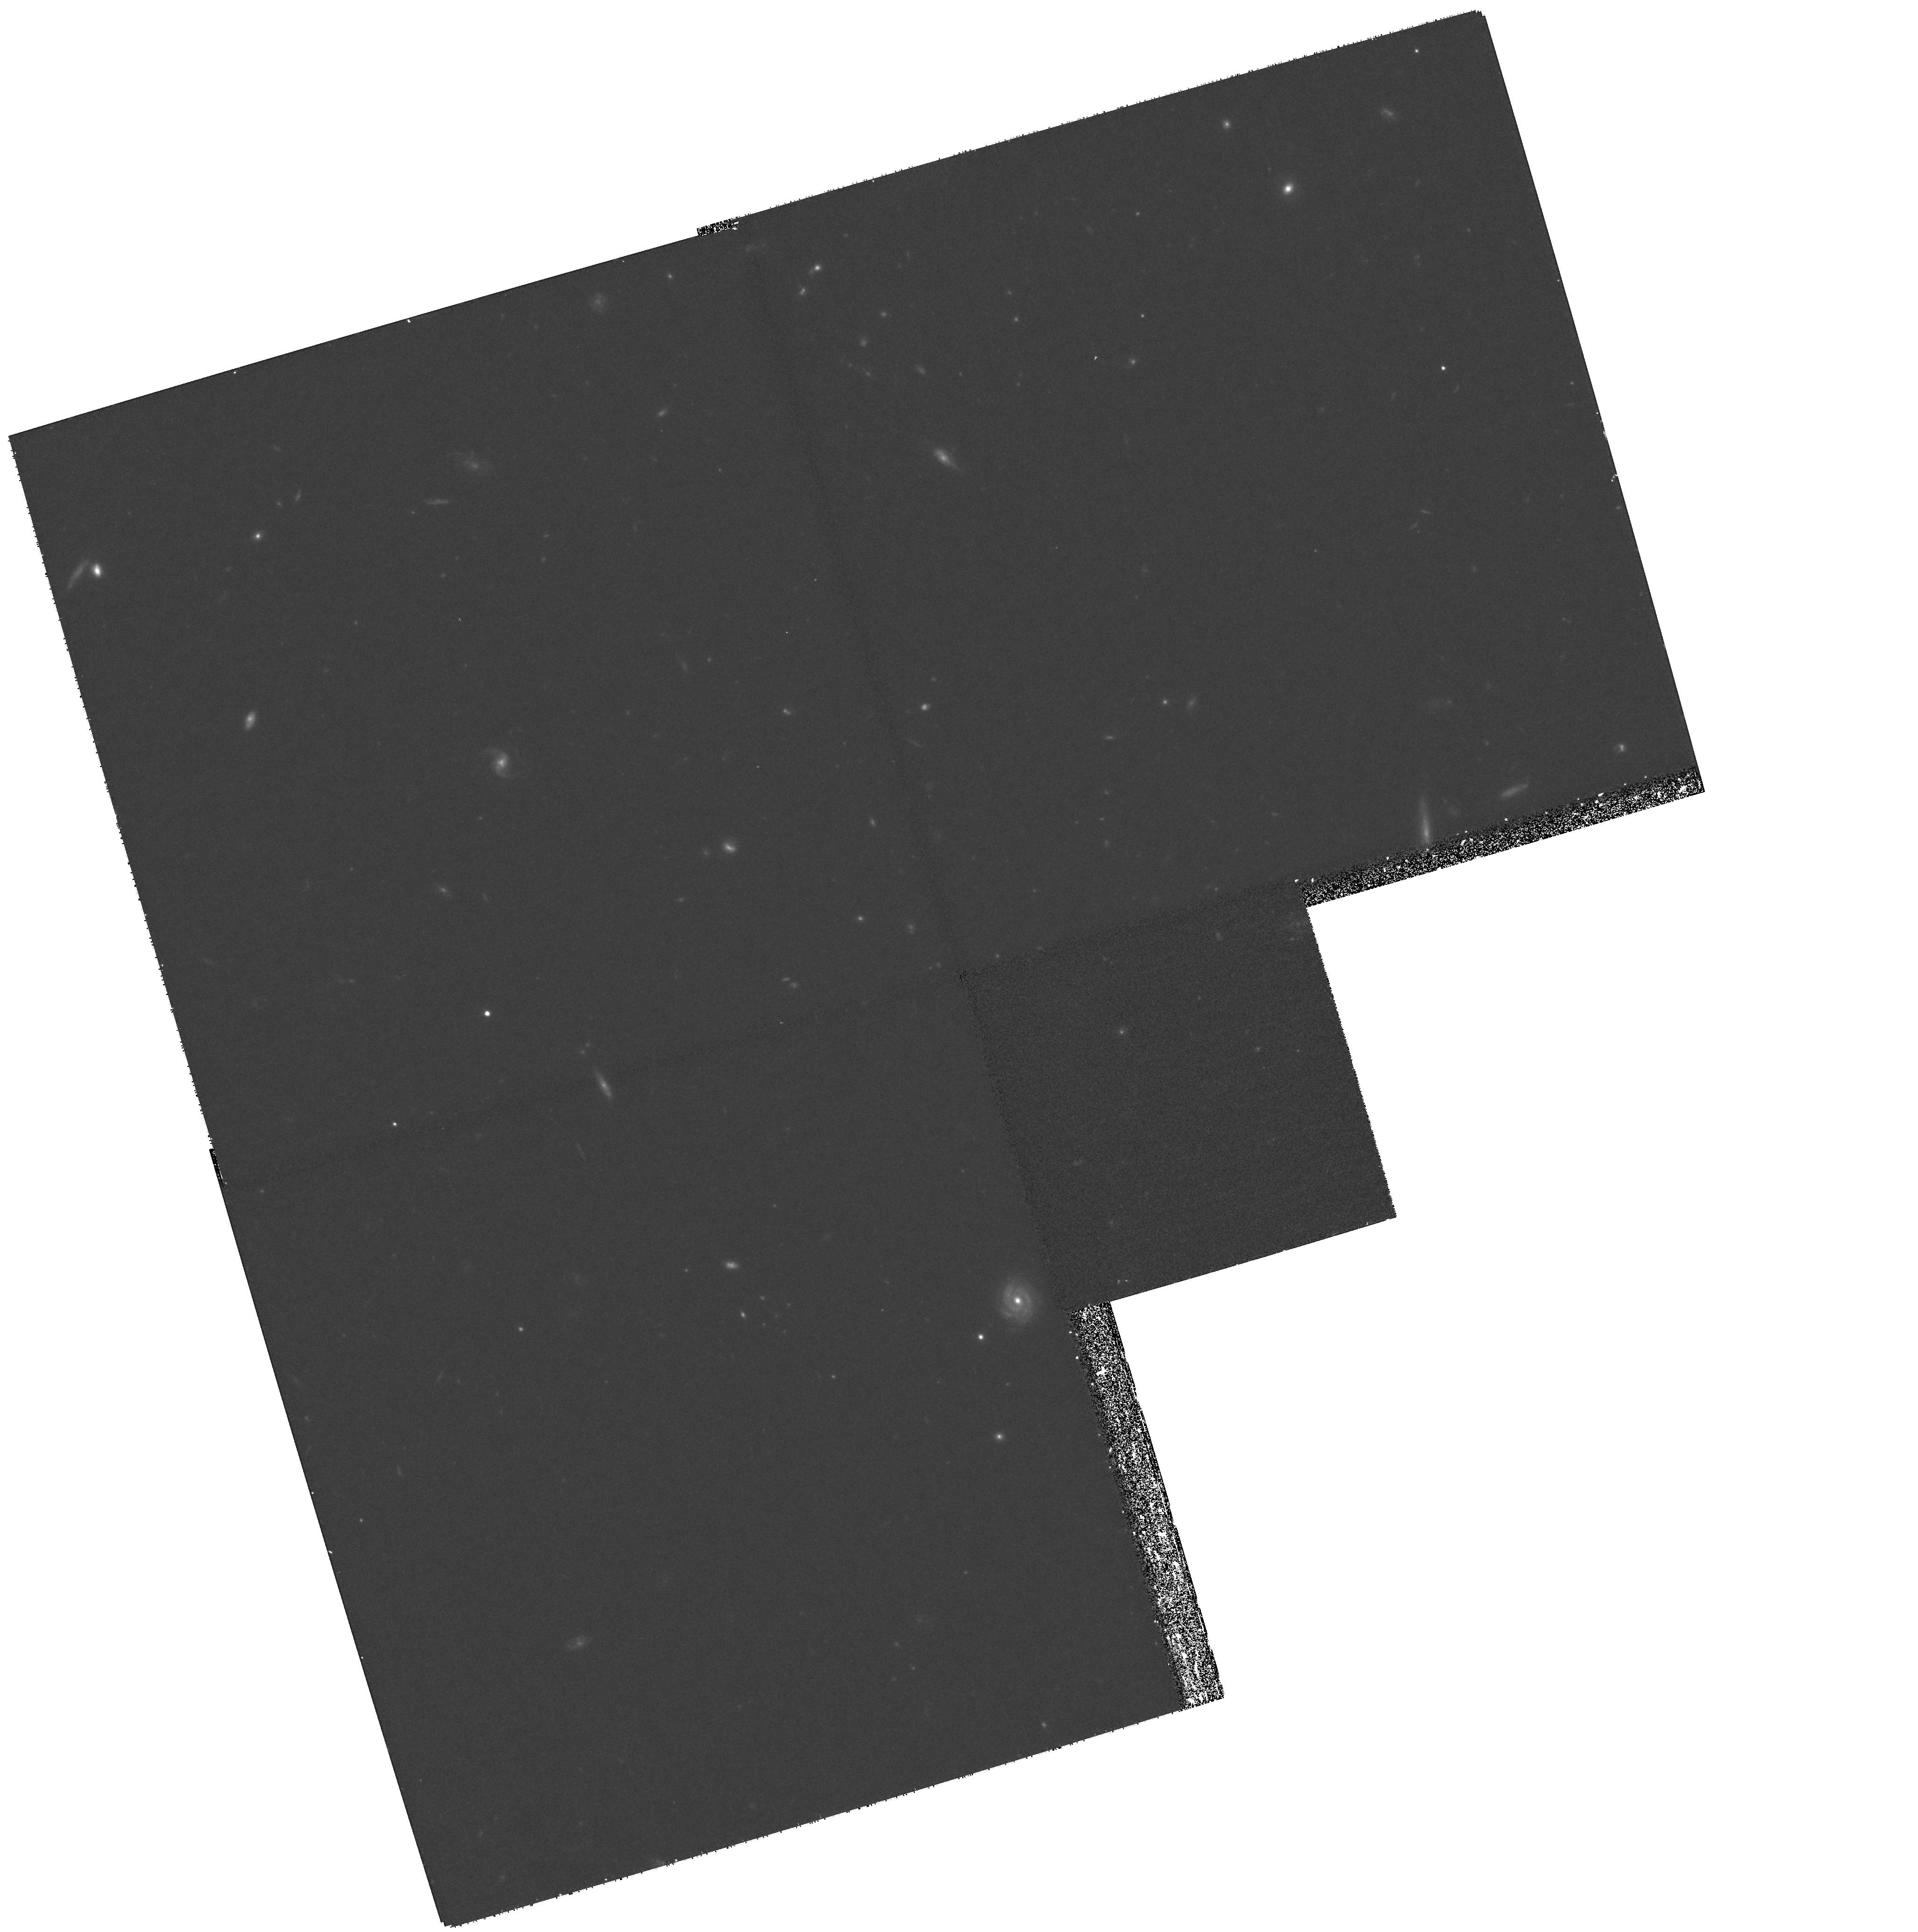
Target: GAL-CLUS-002635+17-POS29
Instrument: WFPC2/PC
Filter: F814W
Exposure: 1.1 h
Observation ID: hst_8559_29_wfpc2_pc_f814w_u66a29

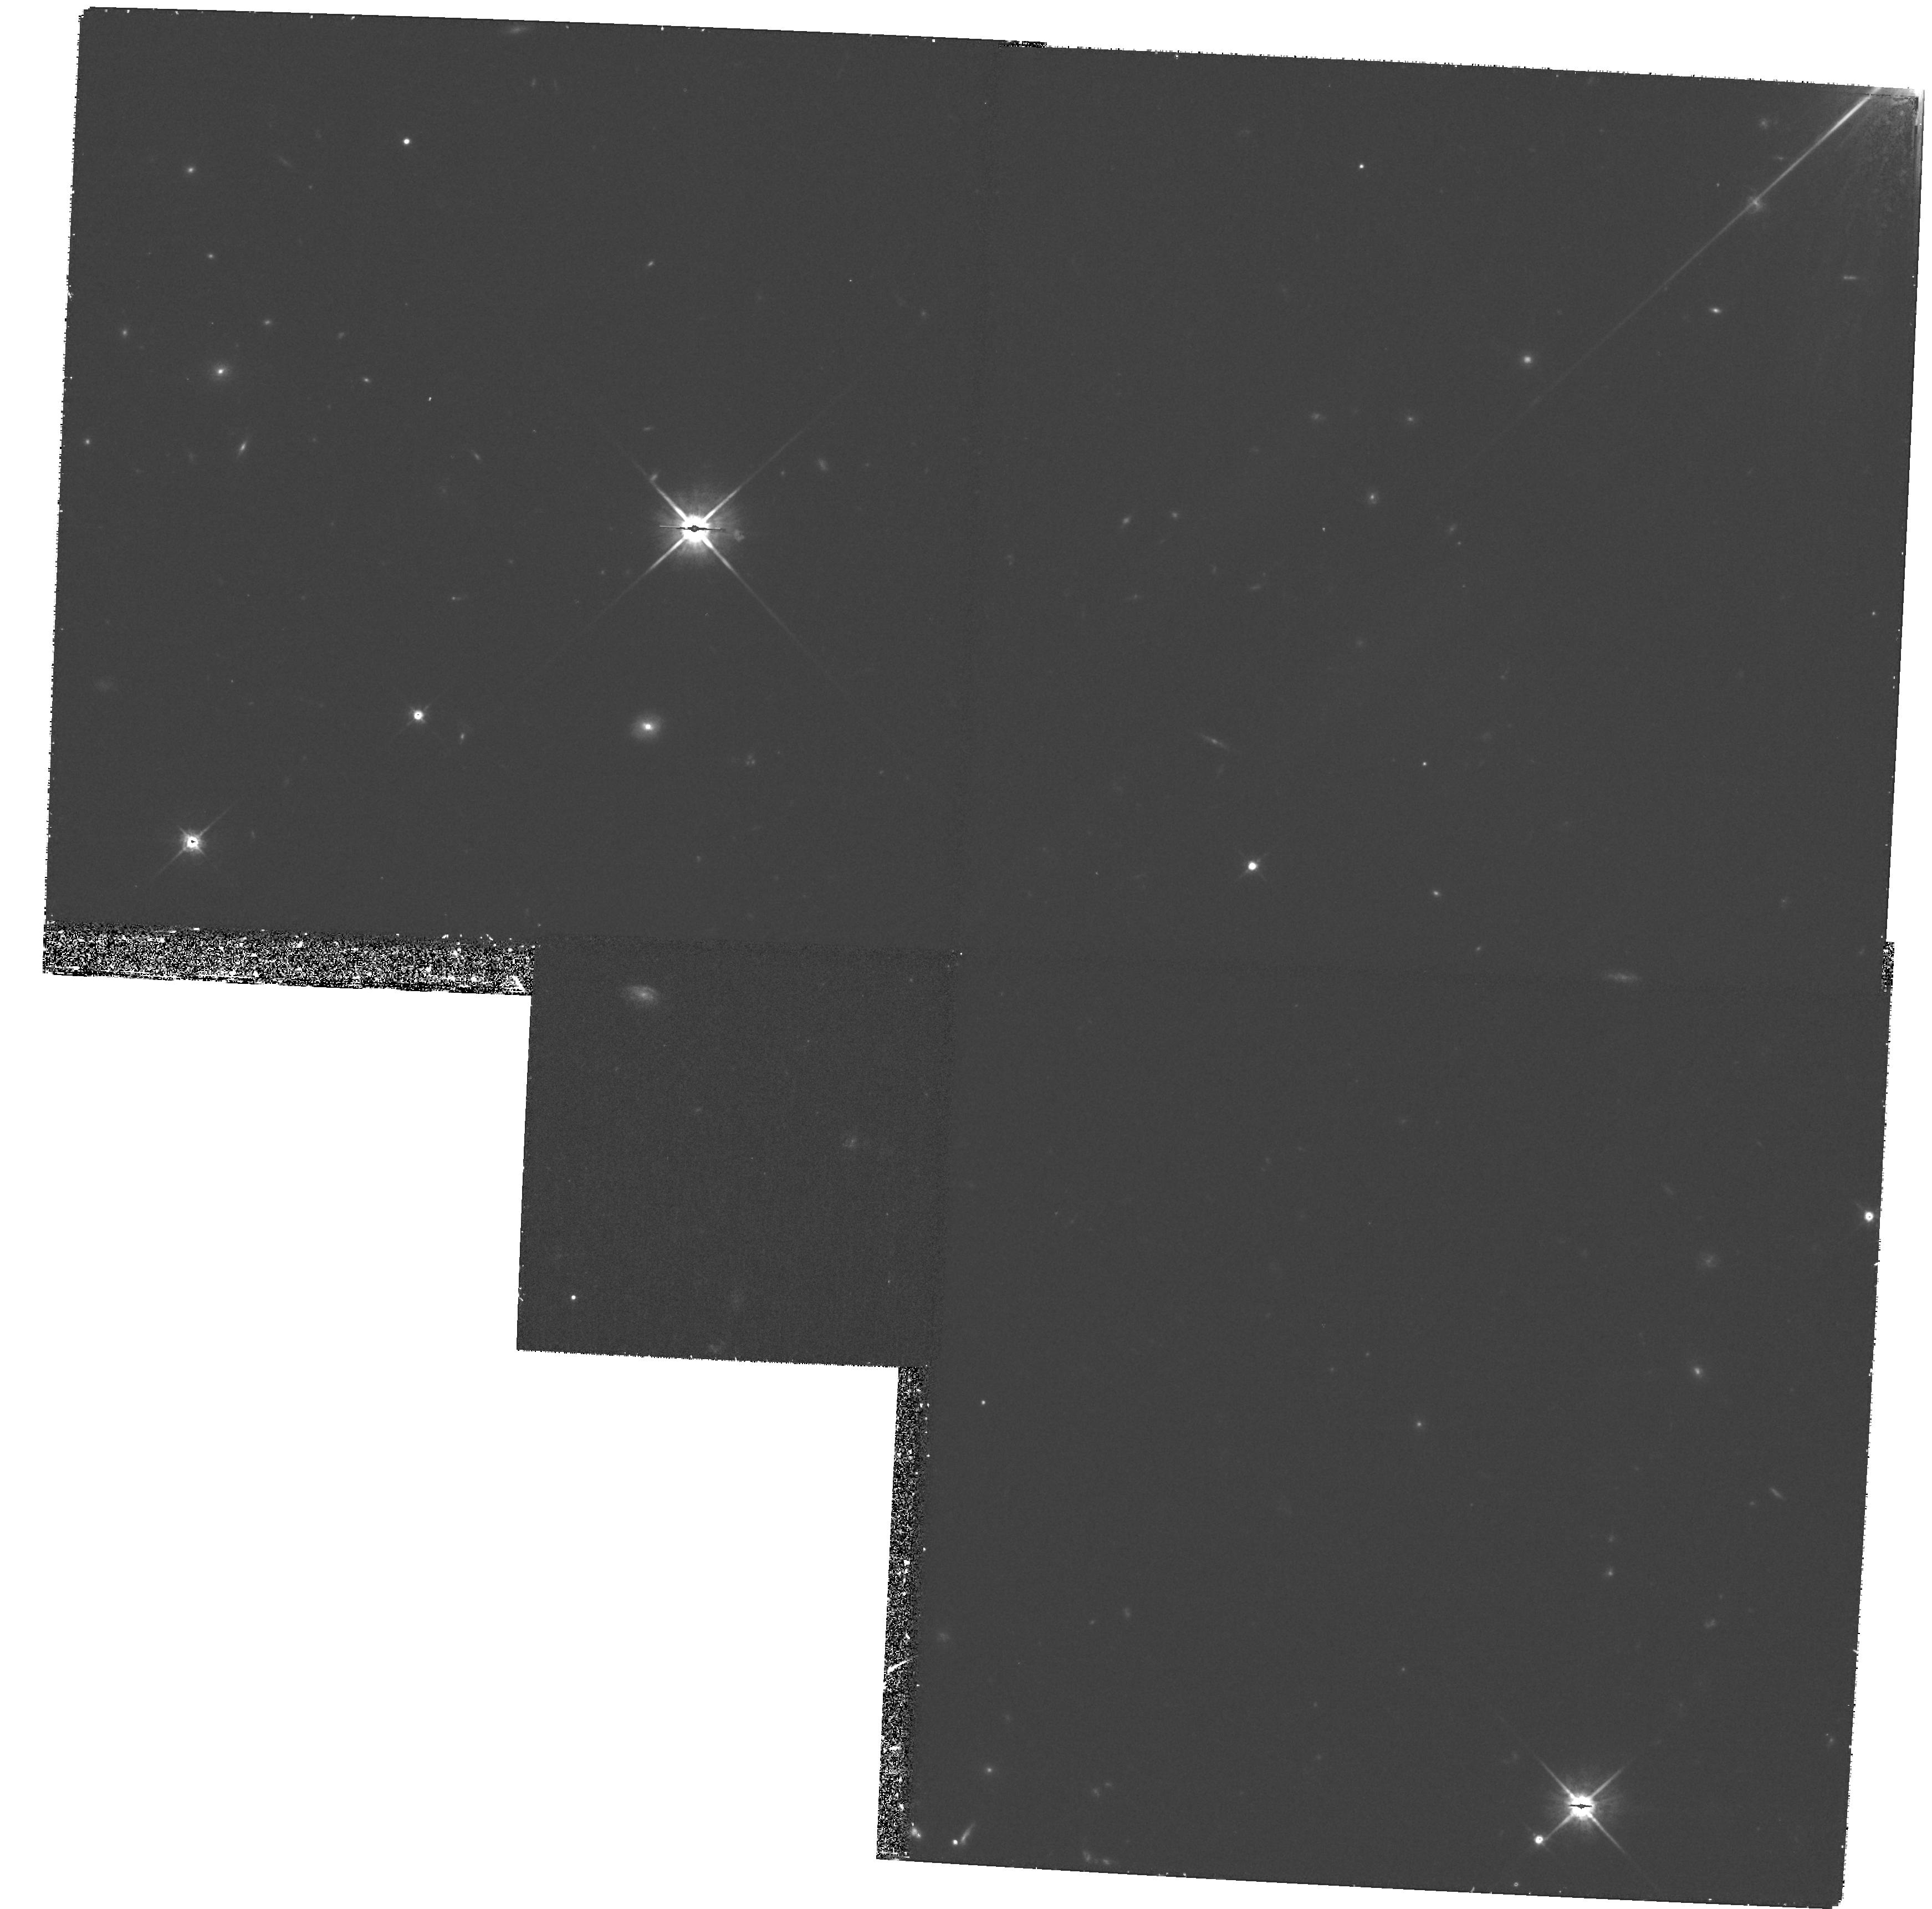
Target: GAL-CLUS-002635+17-POS27
Instrument: WFPC2/PC
Filter: F814W
Exposure: 1.2 h
Observation ID: hst_8559_27_wfpc2_pc_f814w_u66a27

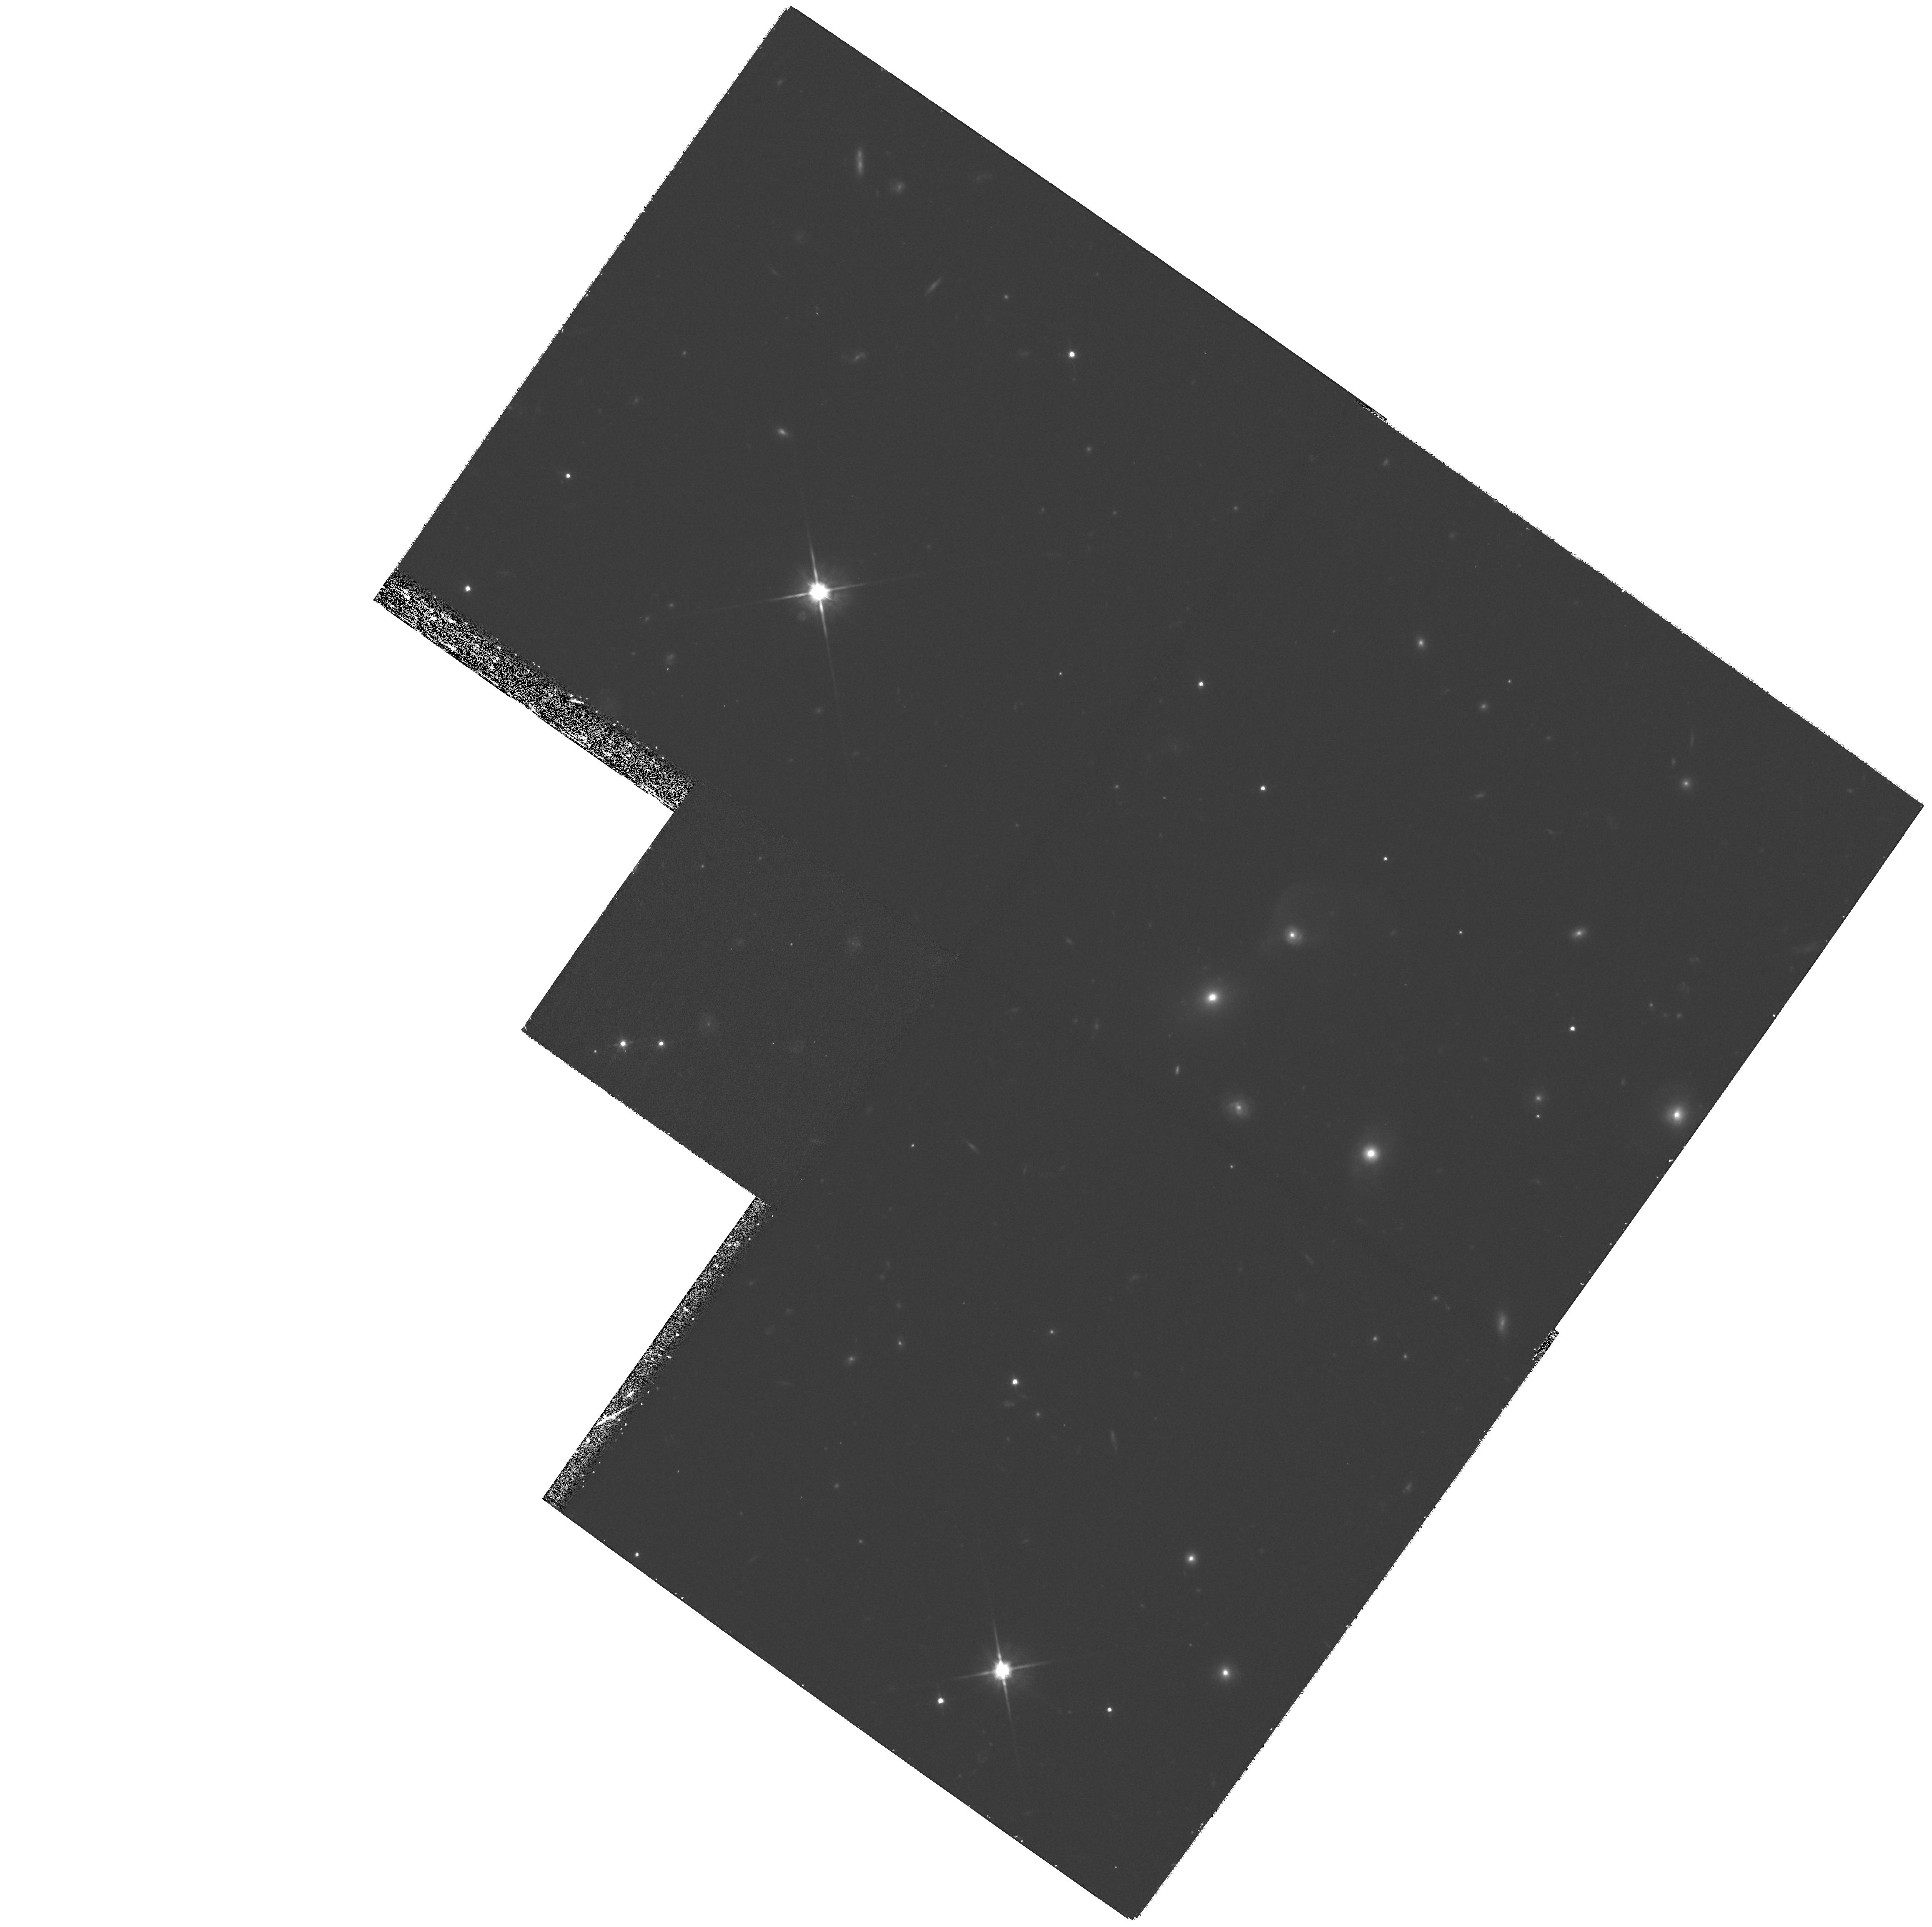
Target: GAL-CLUS-002635+17-POS30
Instrument: WFPC2/PC
Filter: F814W
Exposure: 1.2 h
Observation ID: hst_8559_30_wfpc2_pc_f814w_u66a30

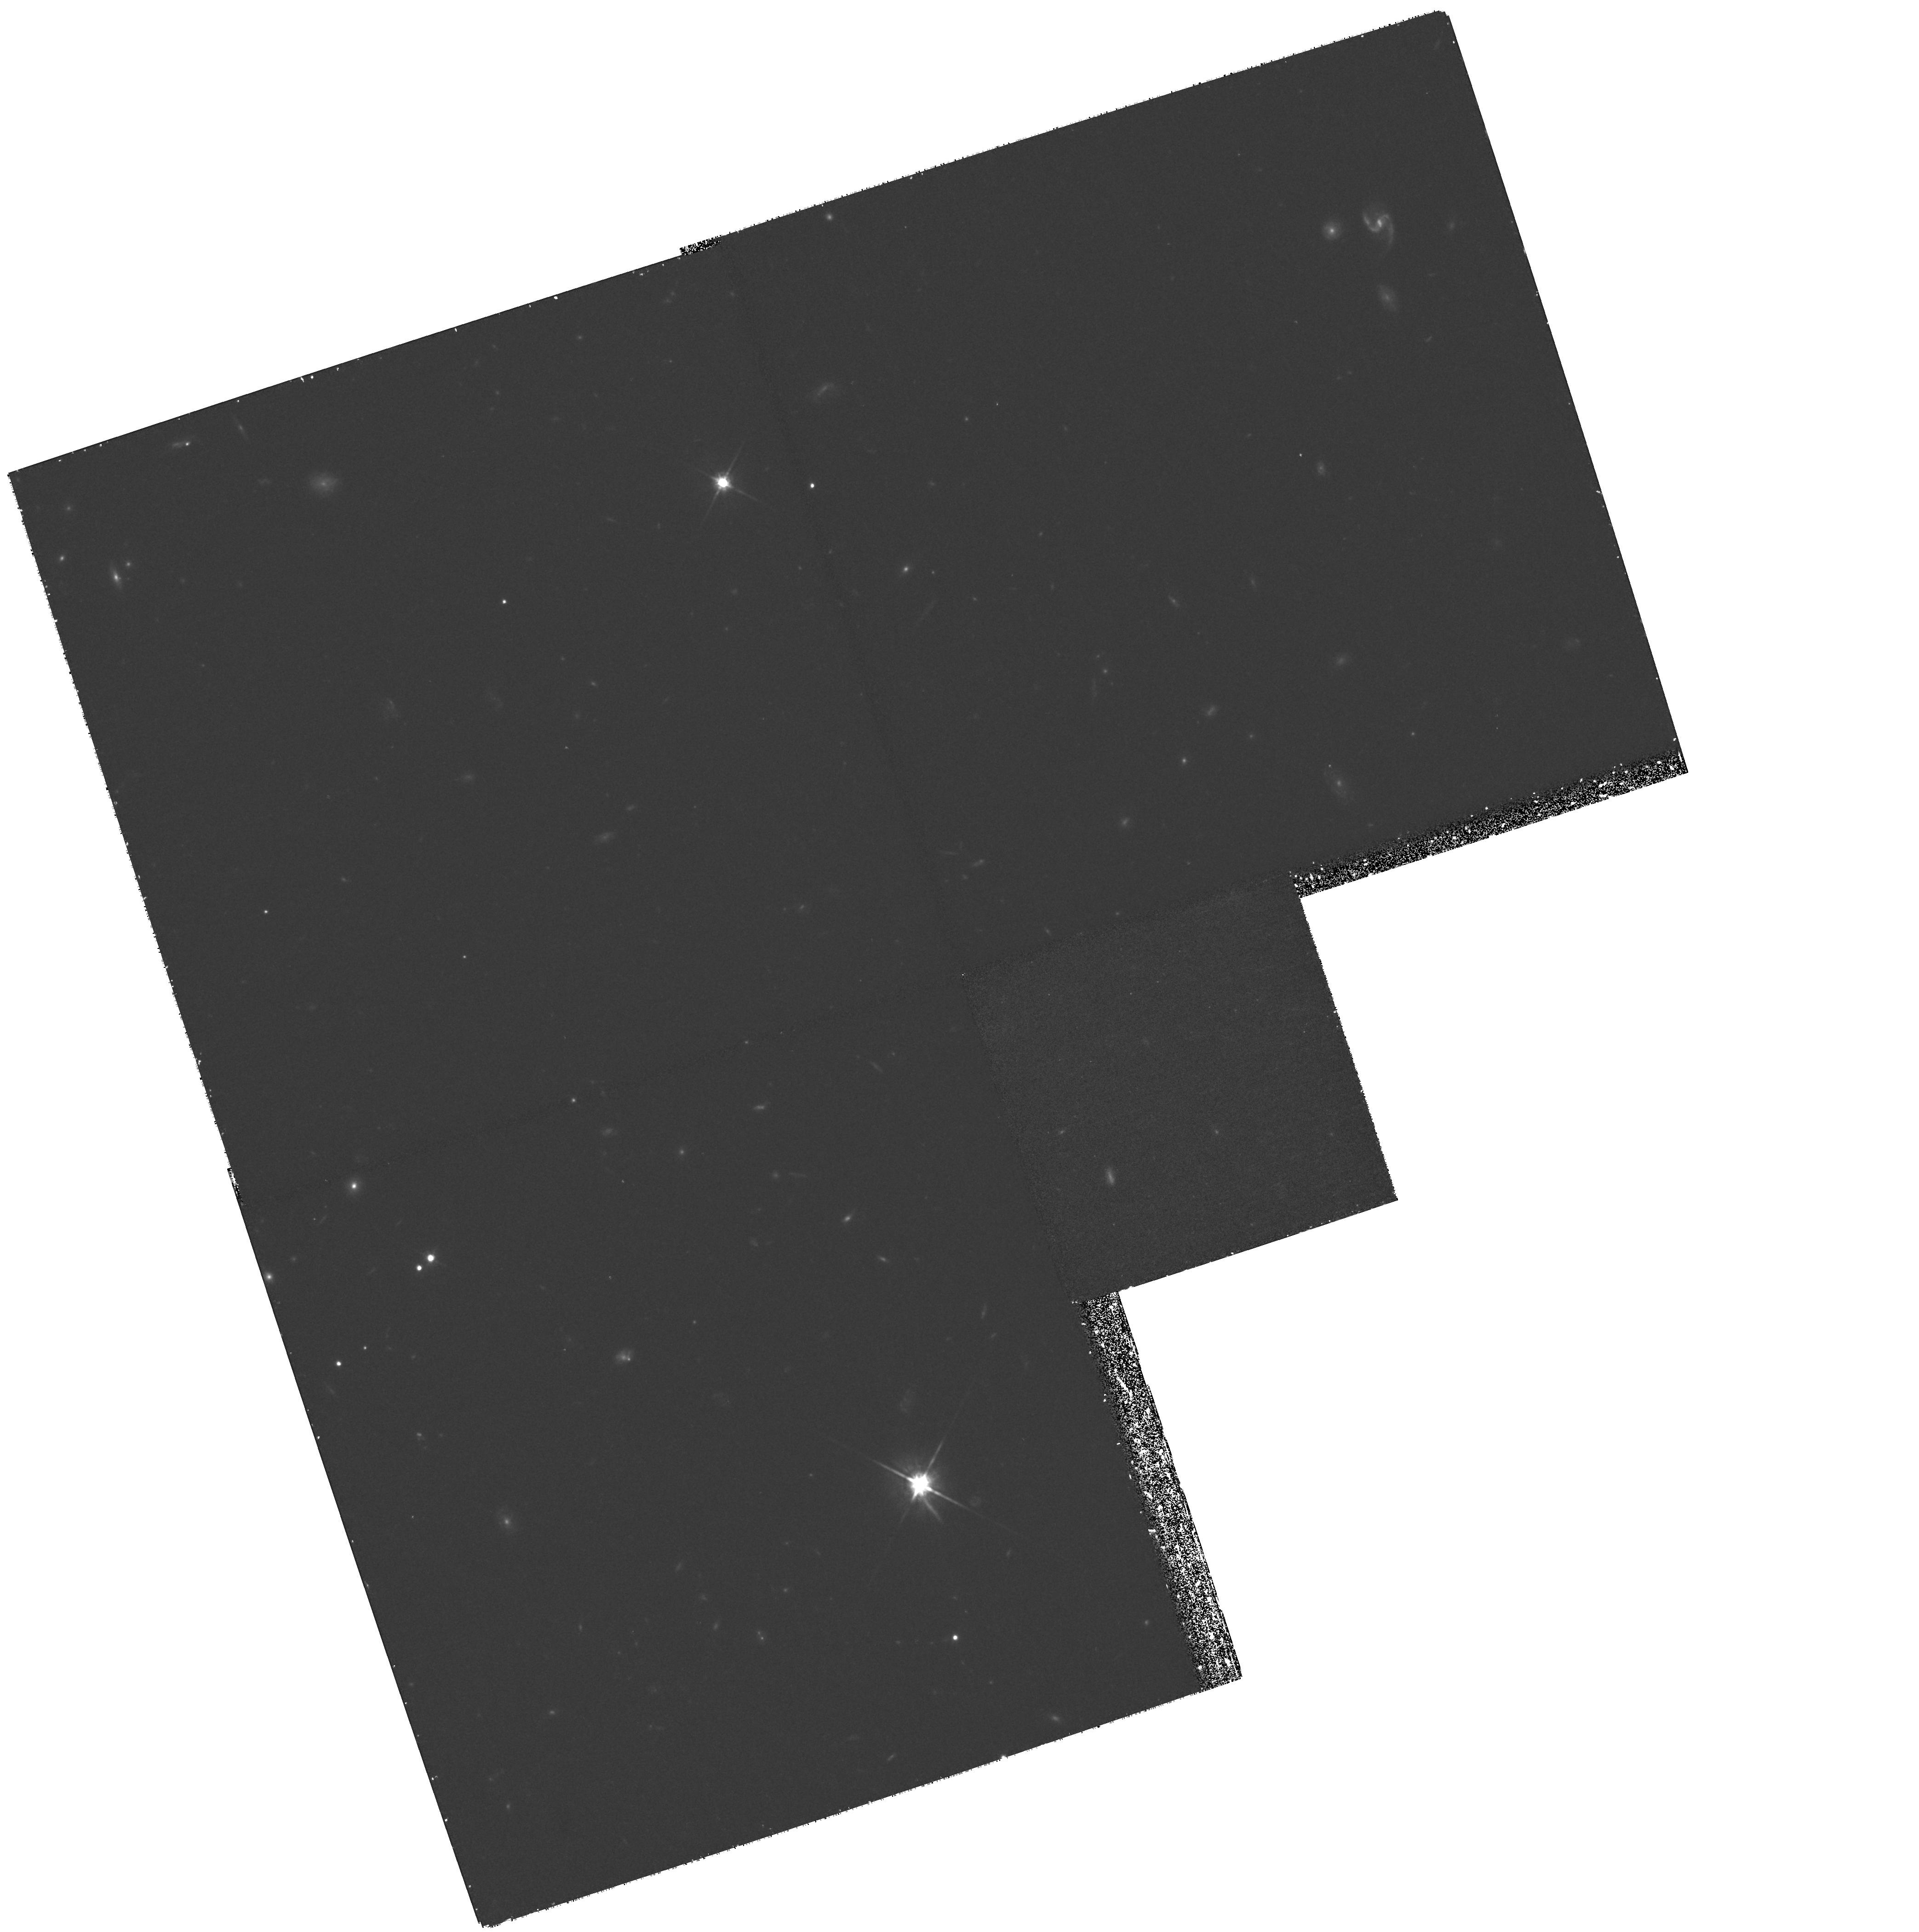
Target: GAL-CLUS-002635+17-POS23
Instrument: WFPC2/PC
Filter: F814W
Exposure: 1.1 h
Observation ID: hst_8559_23_wfpc2_pc_f814w_u66a23

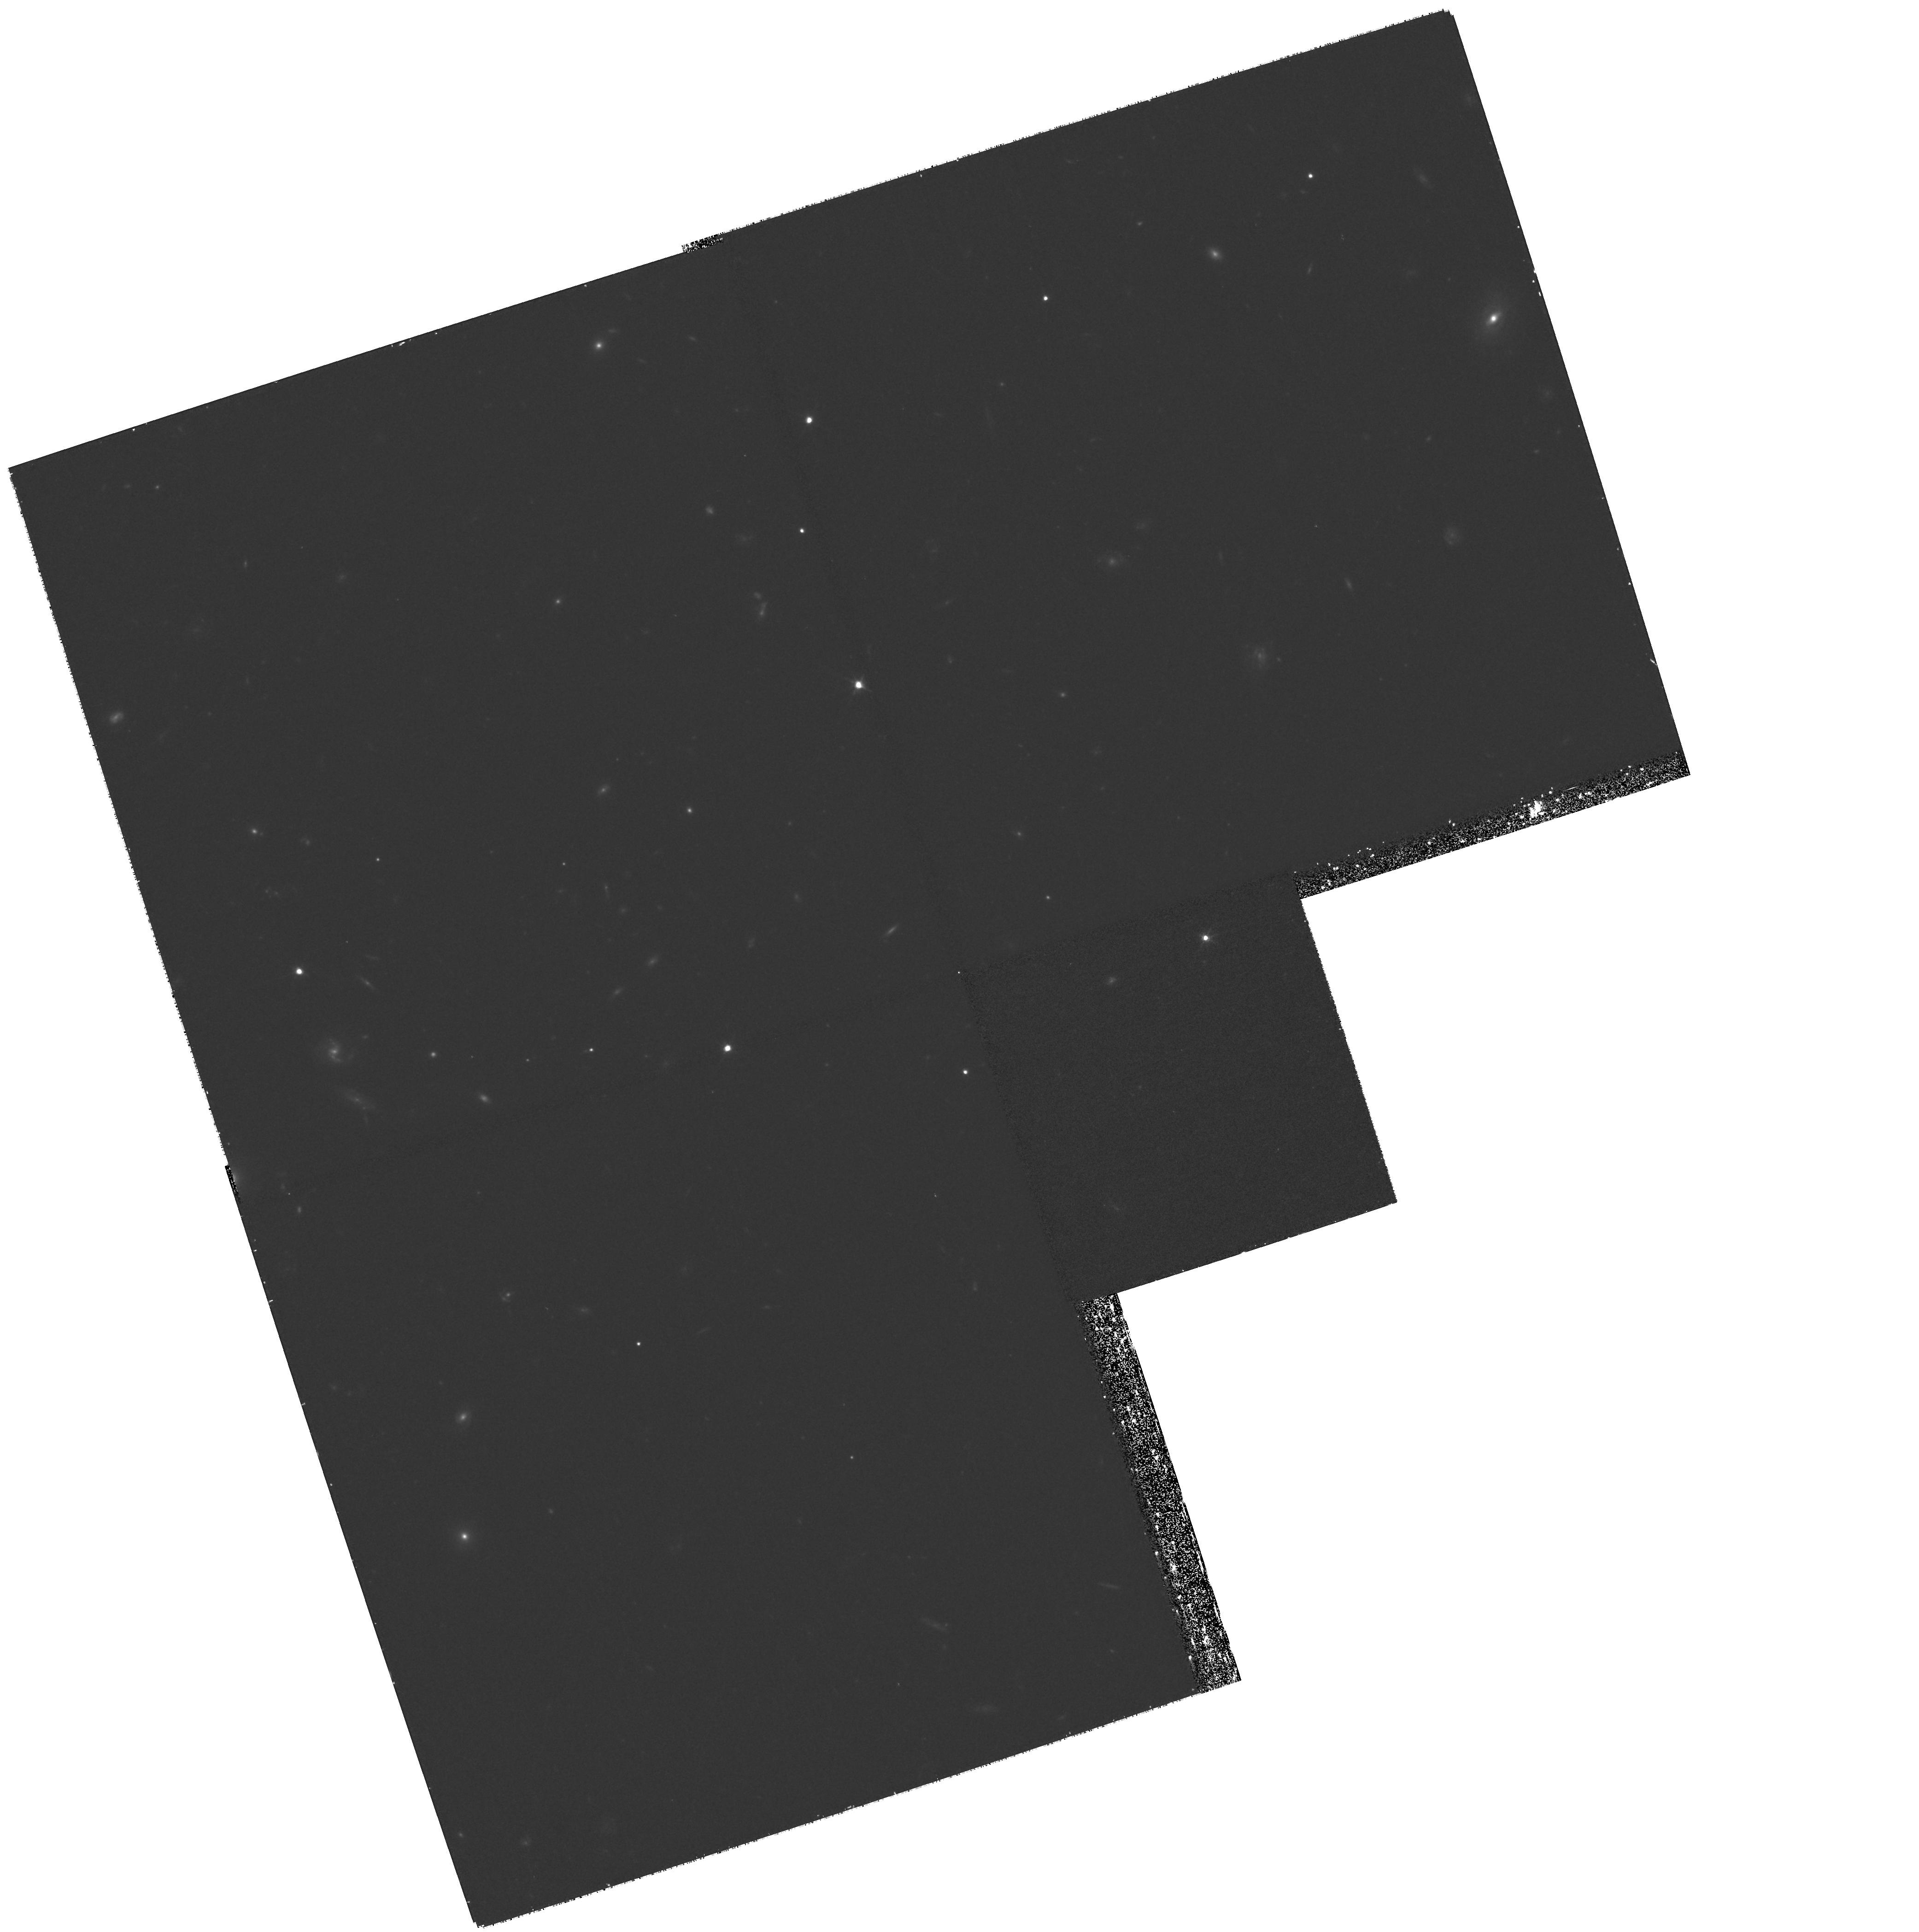
Target: GAL-CLUS-002635+17-POS31
Instrument: WFPC2/PC
Filter: F814W
Exposure: 1.1 h
Observation ID: hst_8559_31_wfpc2_pc_f814w_u66a31

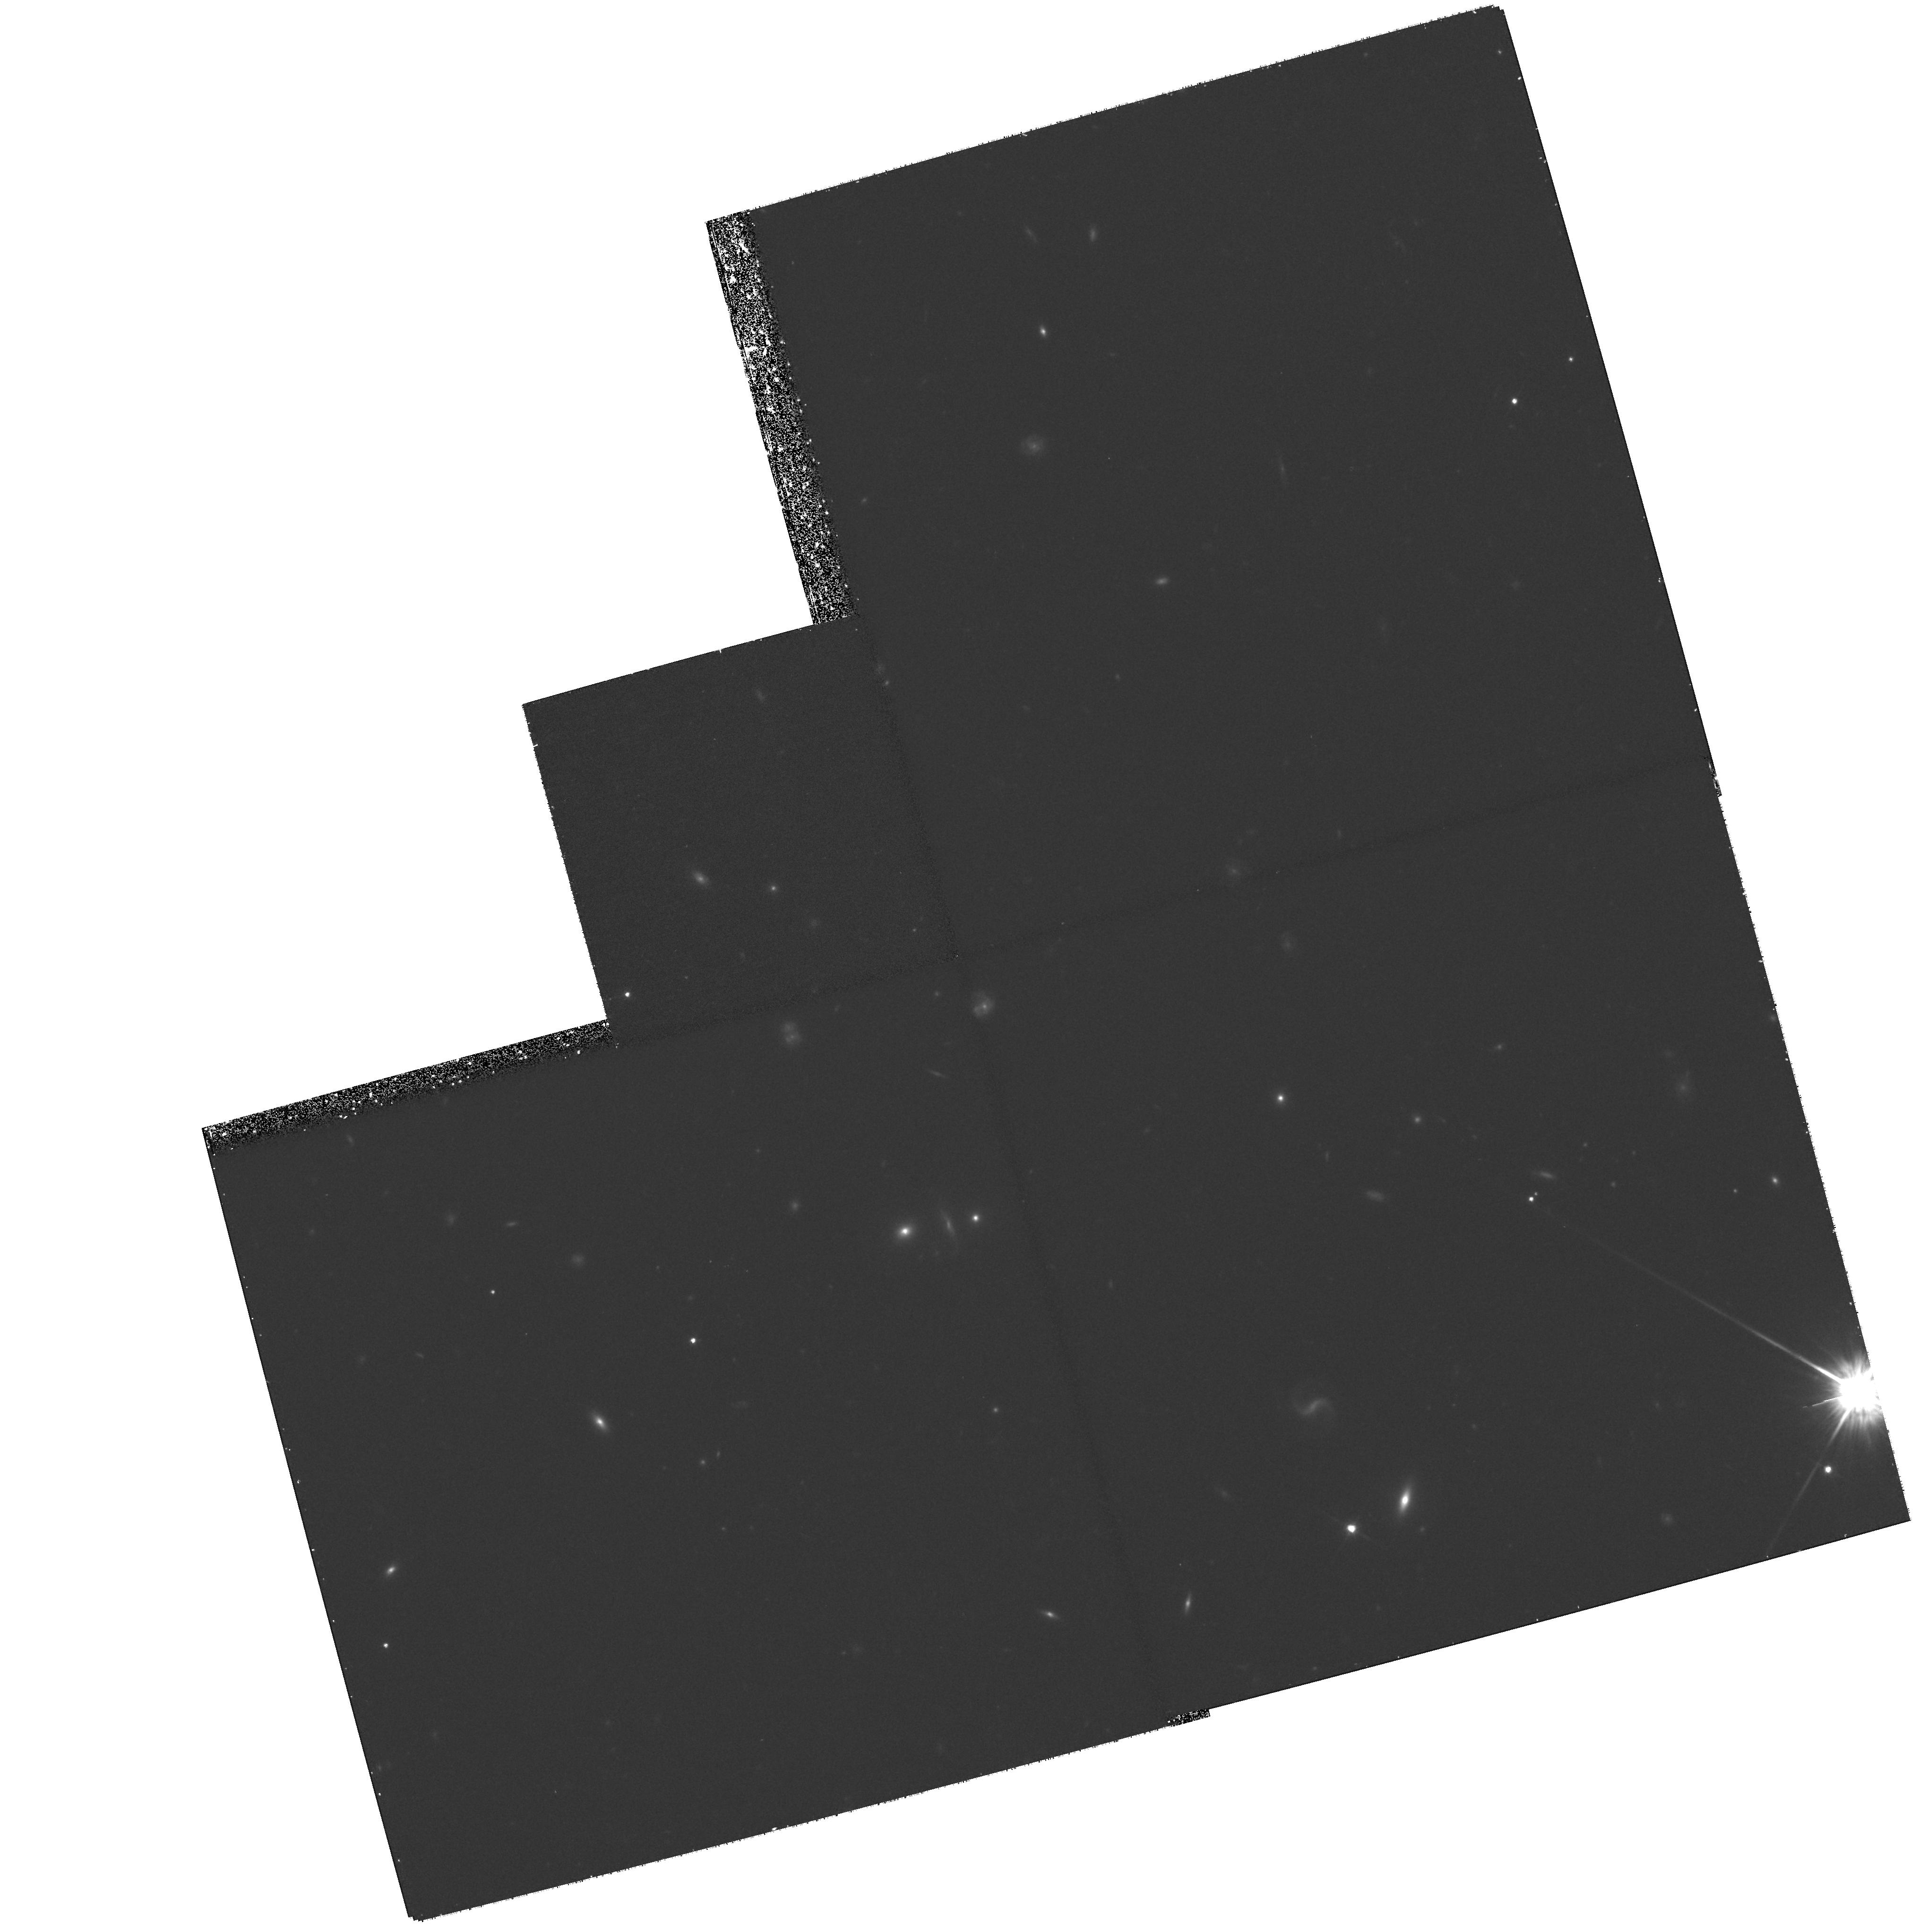
Target: GAL-CLUS-002635+17-POS18
Instrument: WFPC2/PC
Filter: F814W
Exposure: 1.2 h
Observation ID: hst_8559_18_wfpc2_pc_f814w_u66a18

The Role of Dark Matter in Cluster Formation and Galaxy Evolution (PI: Ellis, Richard S.)

The outer regions of massive clusters represent transitional areas of great cosmological importance where field galaxies encounter the steep potential wells of dark matter and baryonic hot gas. Little is known about either the dark matter profile at large radii or the morphological properties of infalling galaxies at those redshifts where strong evolution is observed in the cluster cores. The former is central to understanding the puzzling high baryonic fraction observed in cluster cores with clear implications for the mean mass density, Omega_o. Understanding the mass distribution on large scales will also help separate cosmological field galaxy evolution from that driven by the environment. To address these questions we propose a wide-field imaging survey of the rich cluster Cl0024+1654 (z=0.40) which takes advantage of an extensive galaxy redshift survey we have compiled. We have designed an efficient sampling strategy which will simultaneously track the gravitational shear to at least ~5h_50^-1 Mpc using proven mass reconstruction techniques developed with ground and HST-based data and connect this dark matter profile with the radial dependence of star formation, dynamical and morphological properties of recently- arrived cluster members.